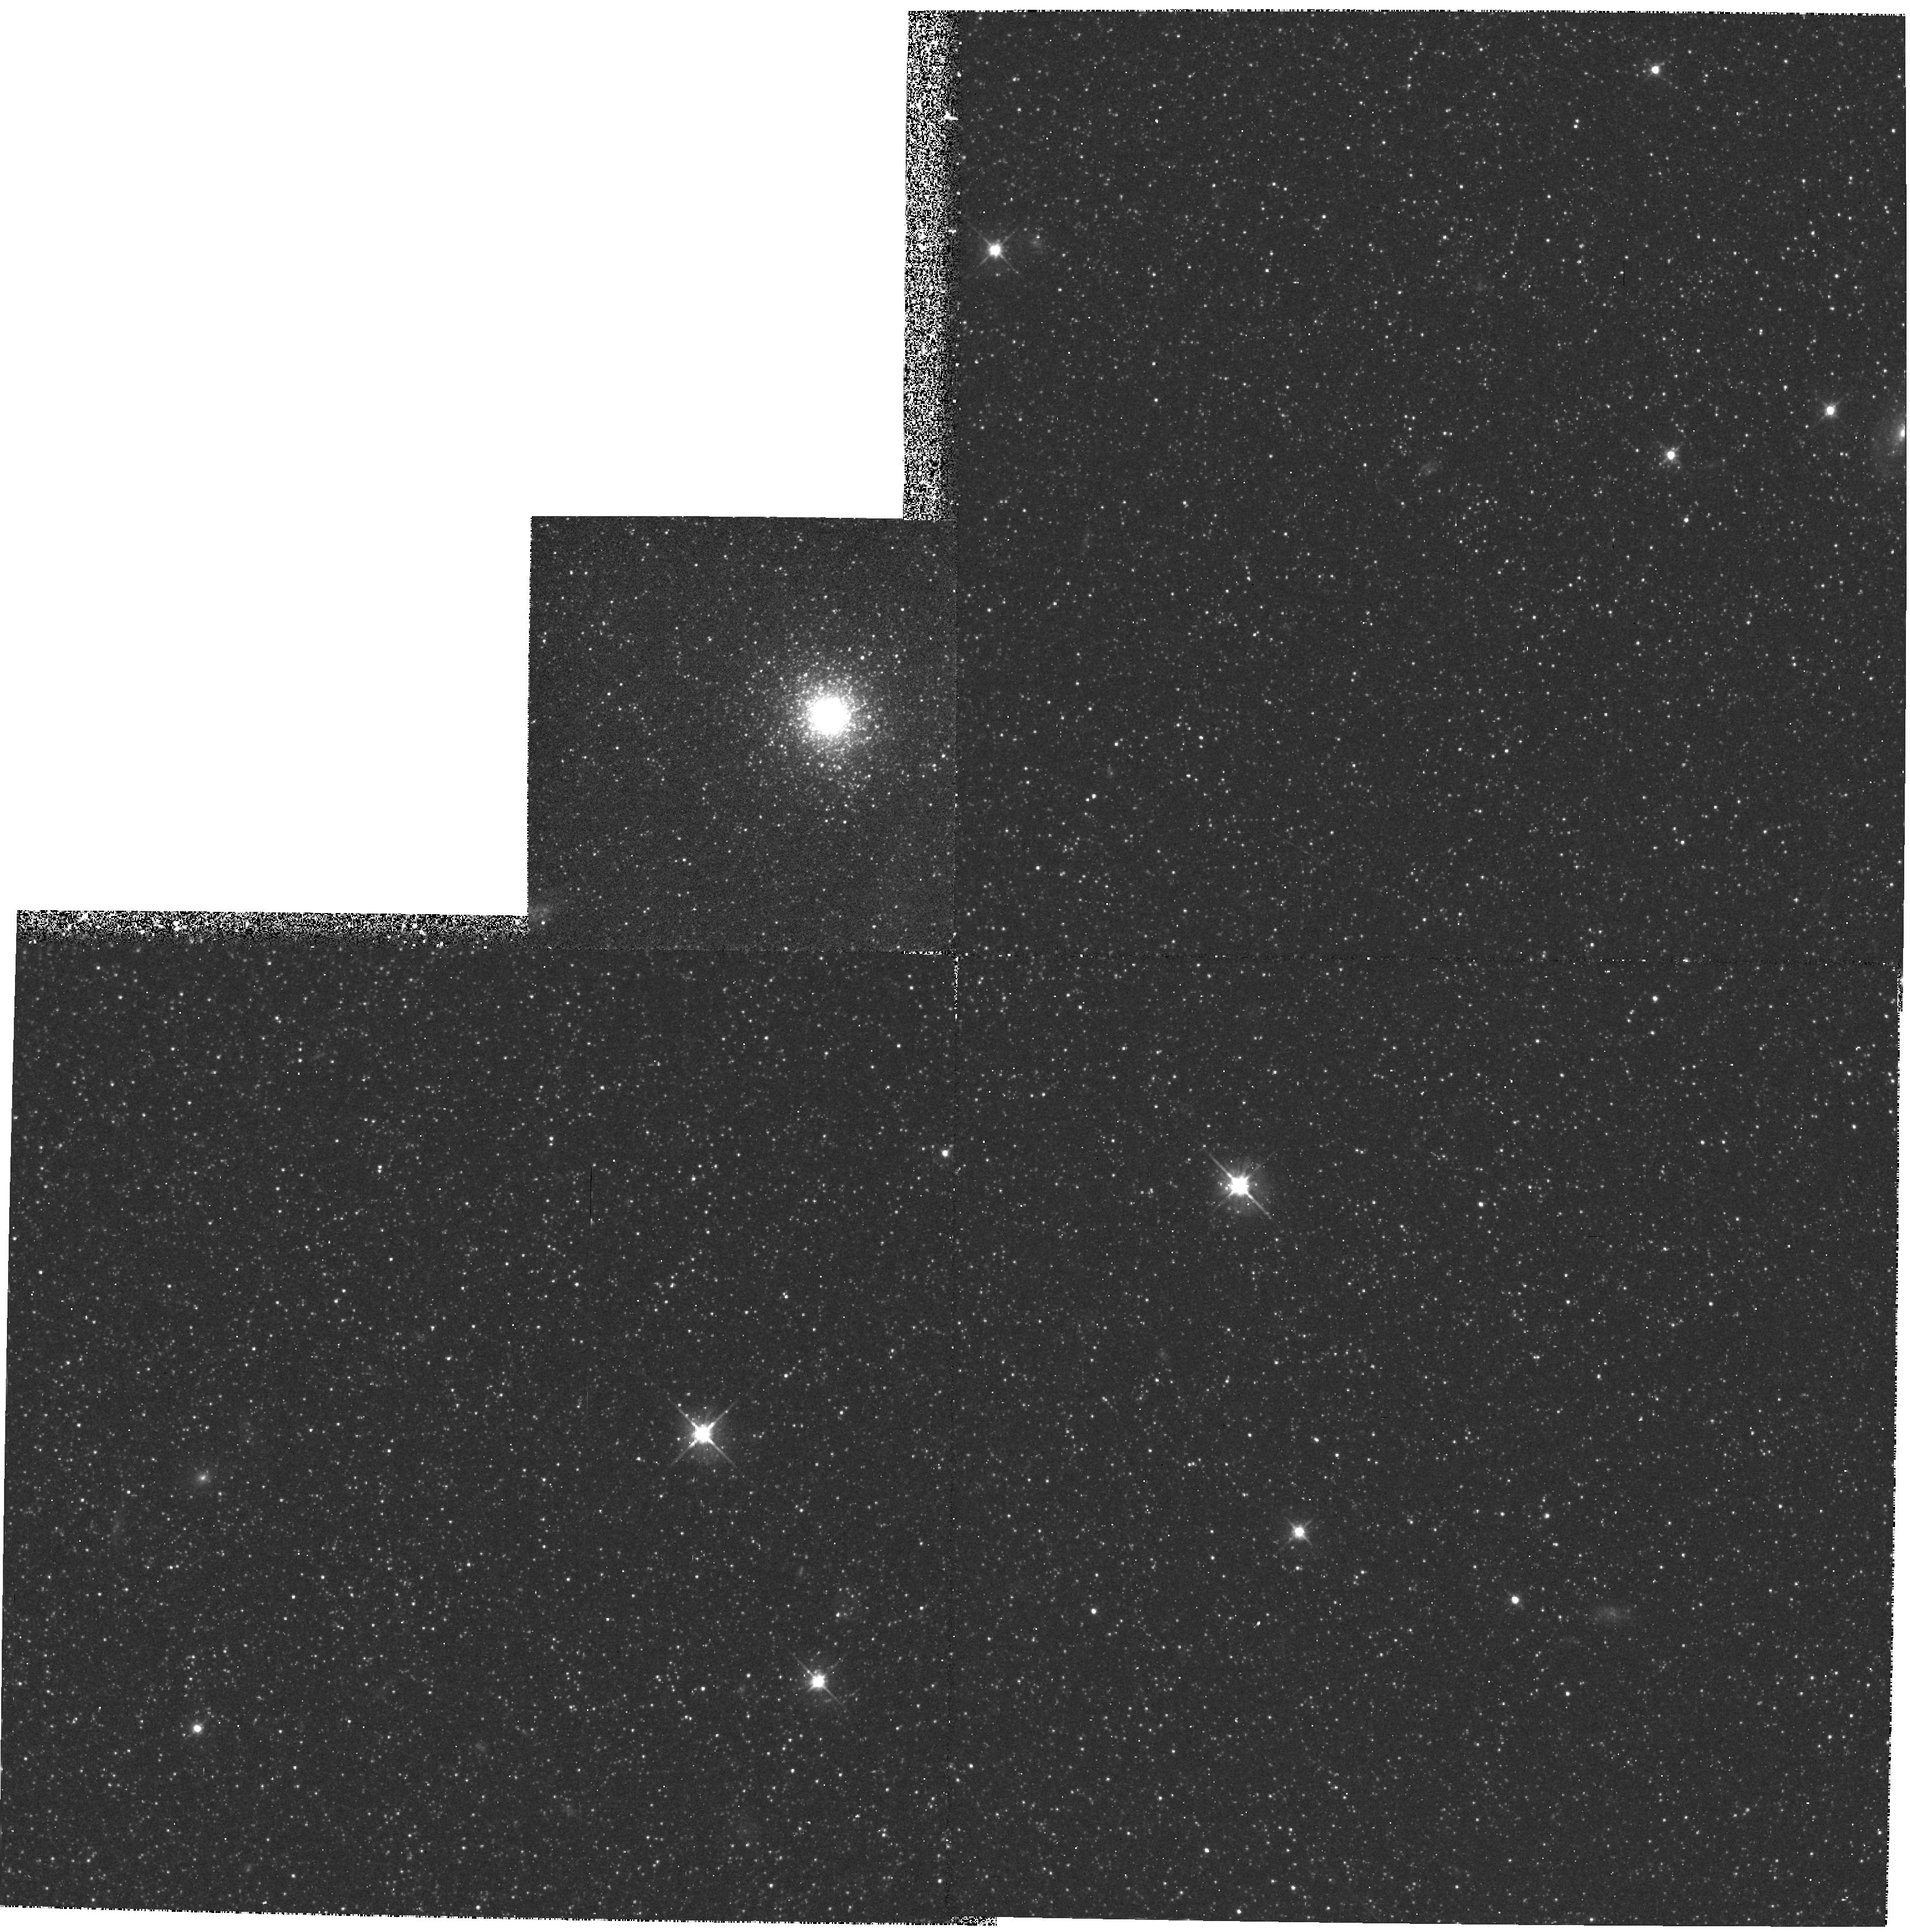
Target: K58. Instrument: WFPC2/PC. Filter: F555W. Exposure: 33 min. Observation ID: hst_5112_01_wfpc2_pc_f555w_u28301

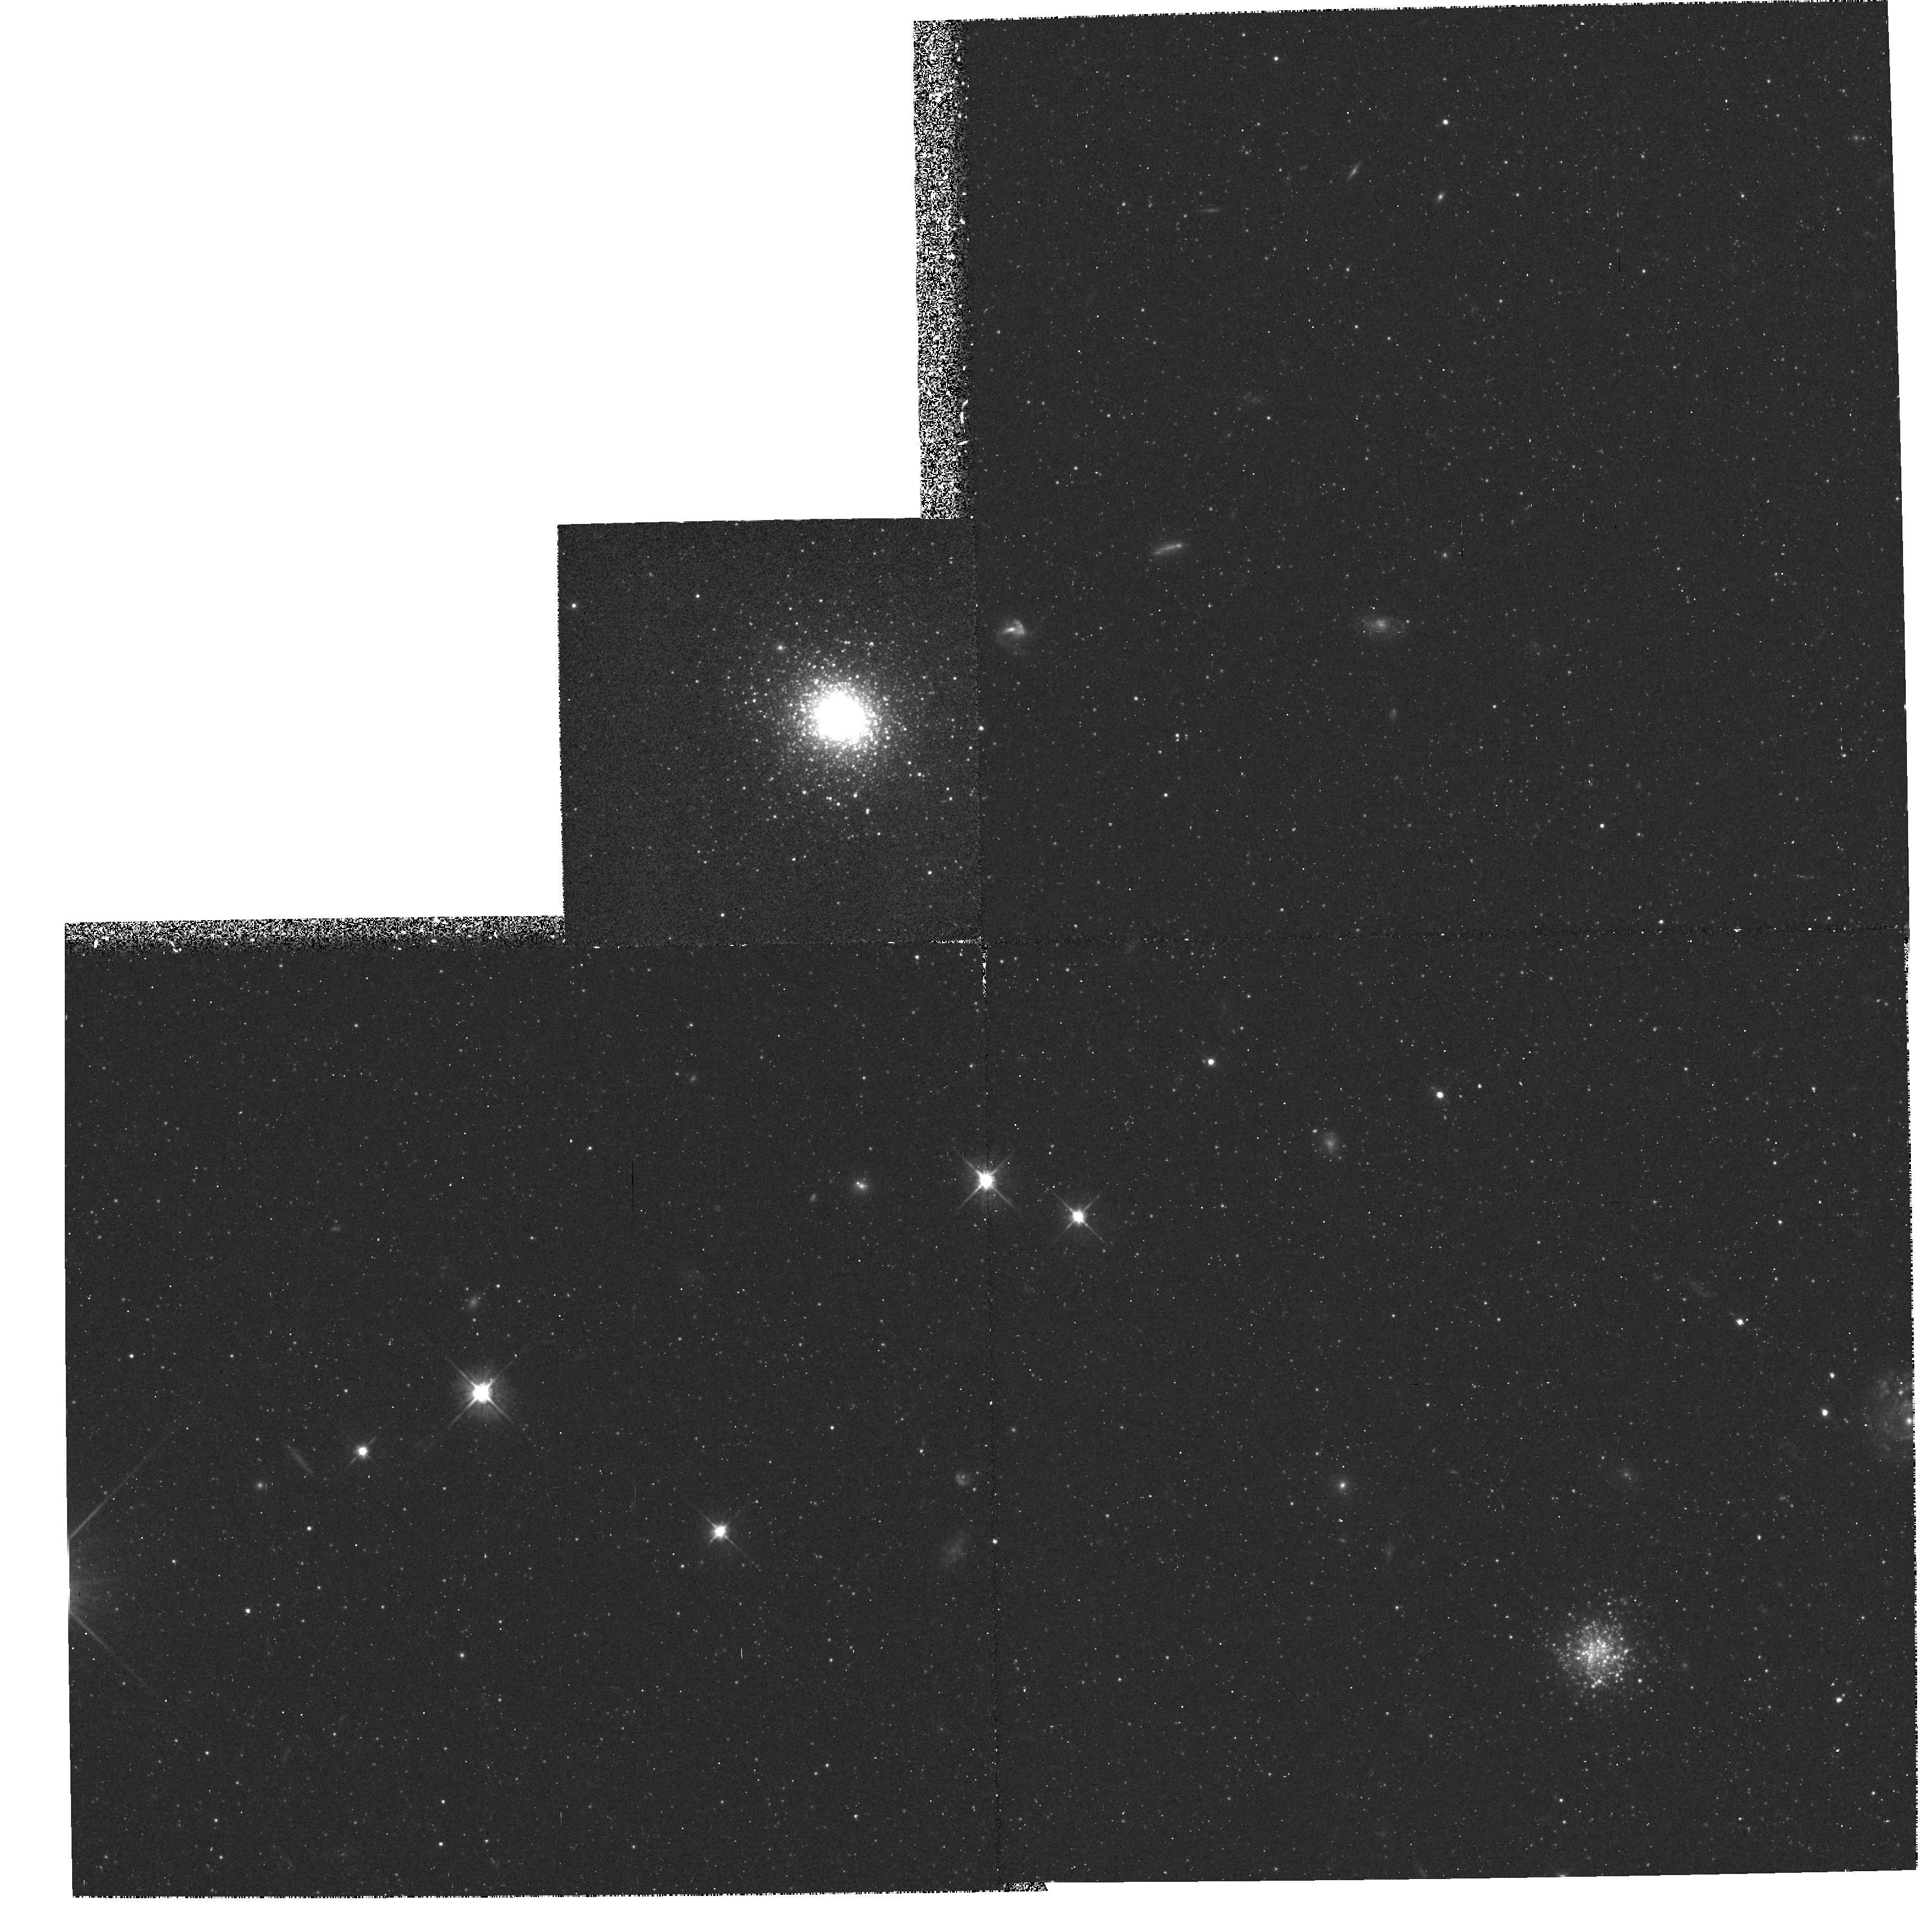
Target: K219. Instrument: WFPC2/PC. Filter: F555W. Exposure: 33 min. Observation ID: hst_5112_04_wfpc2_pc_f555w_u28304

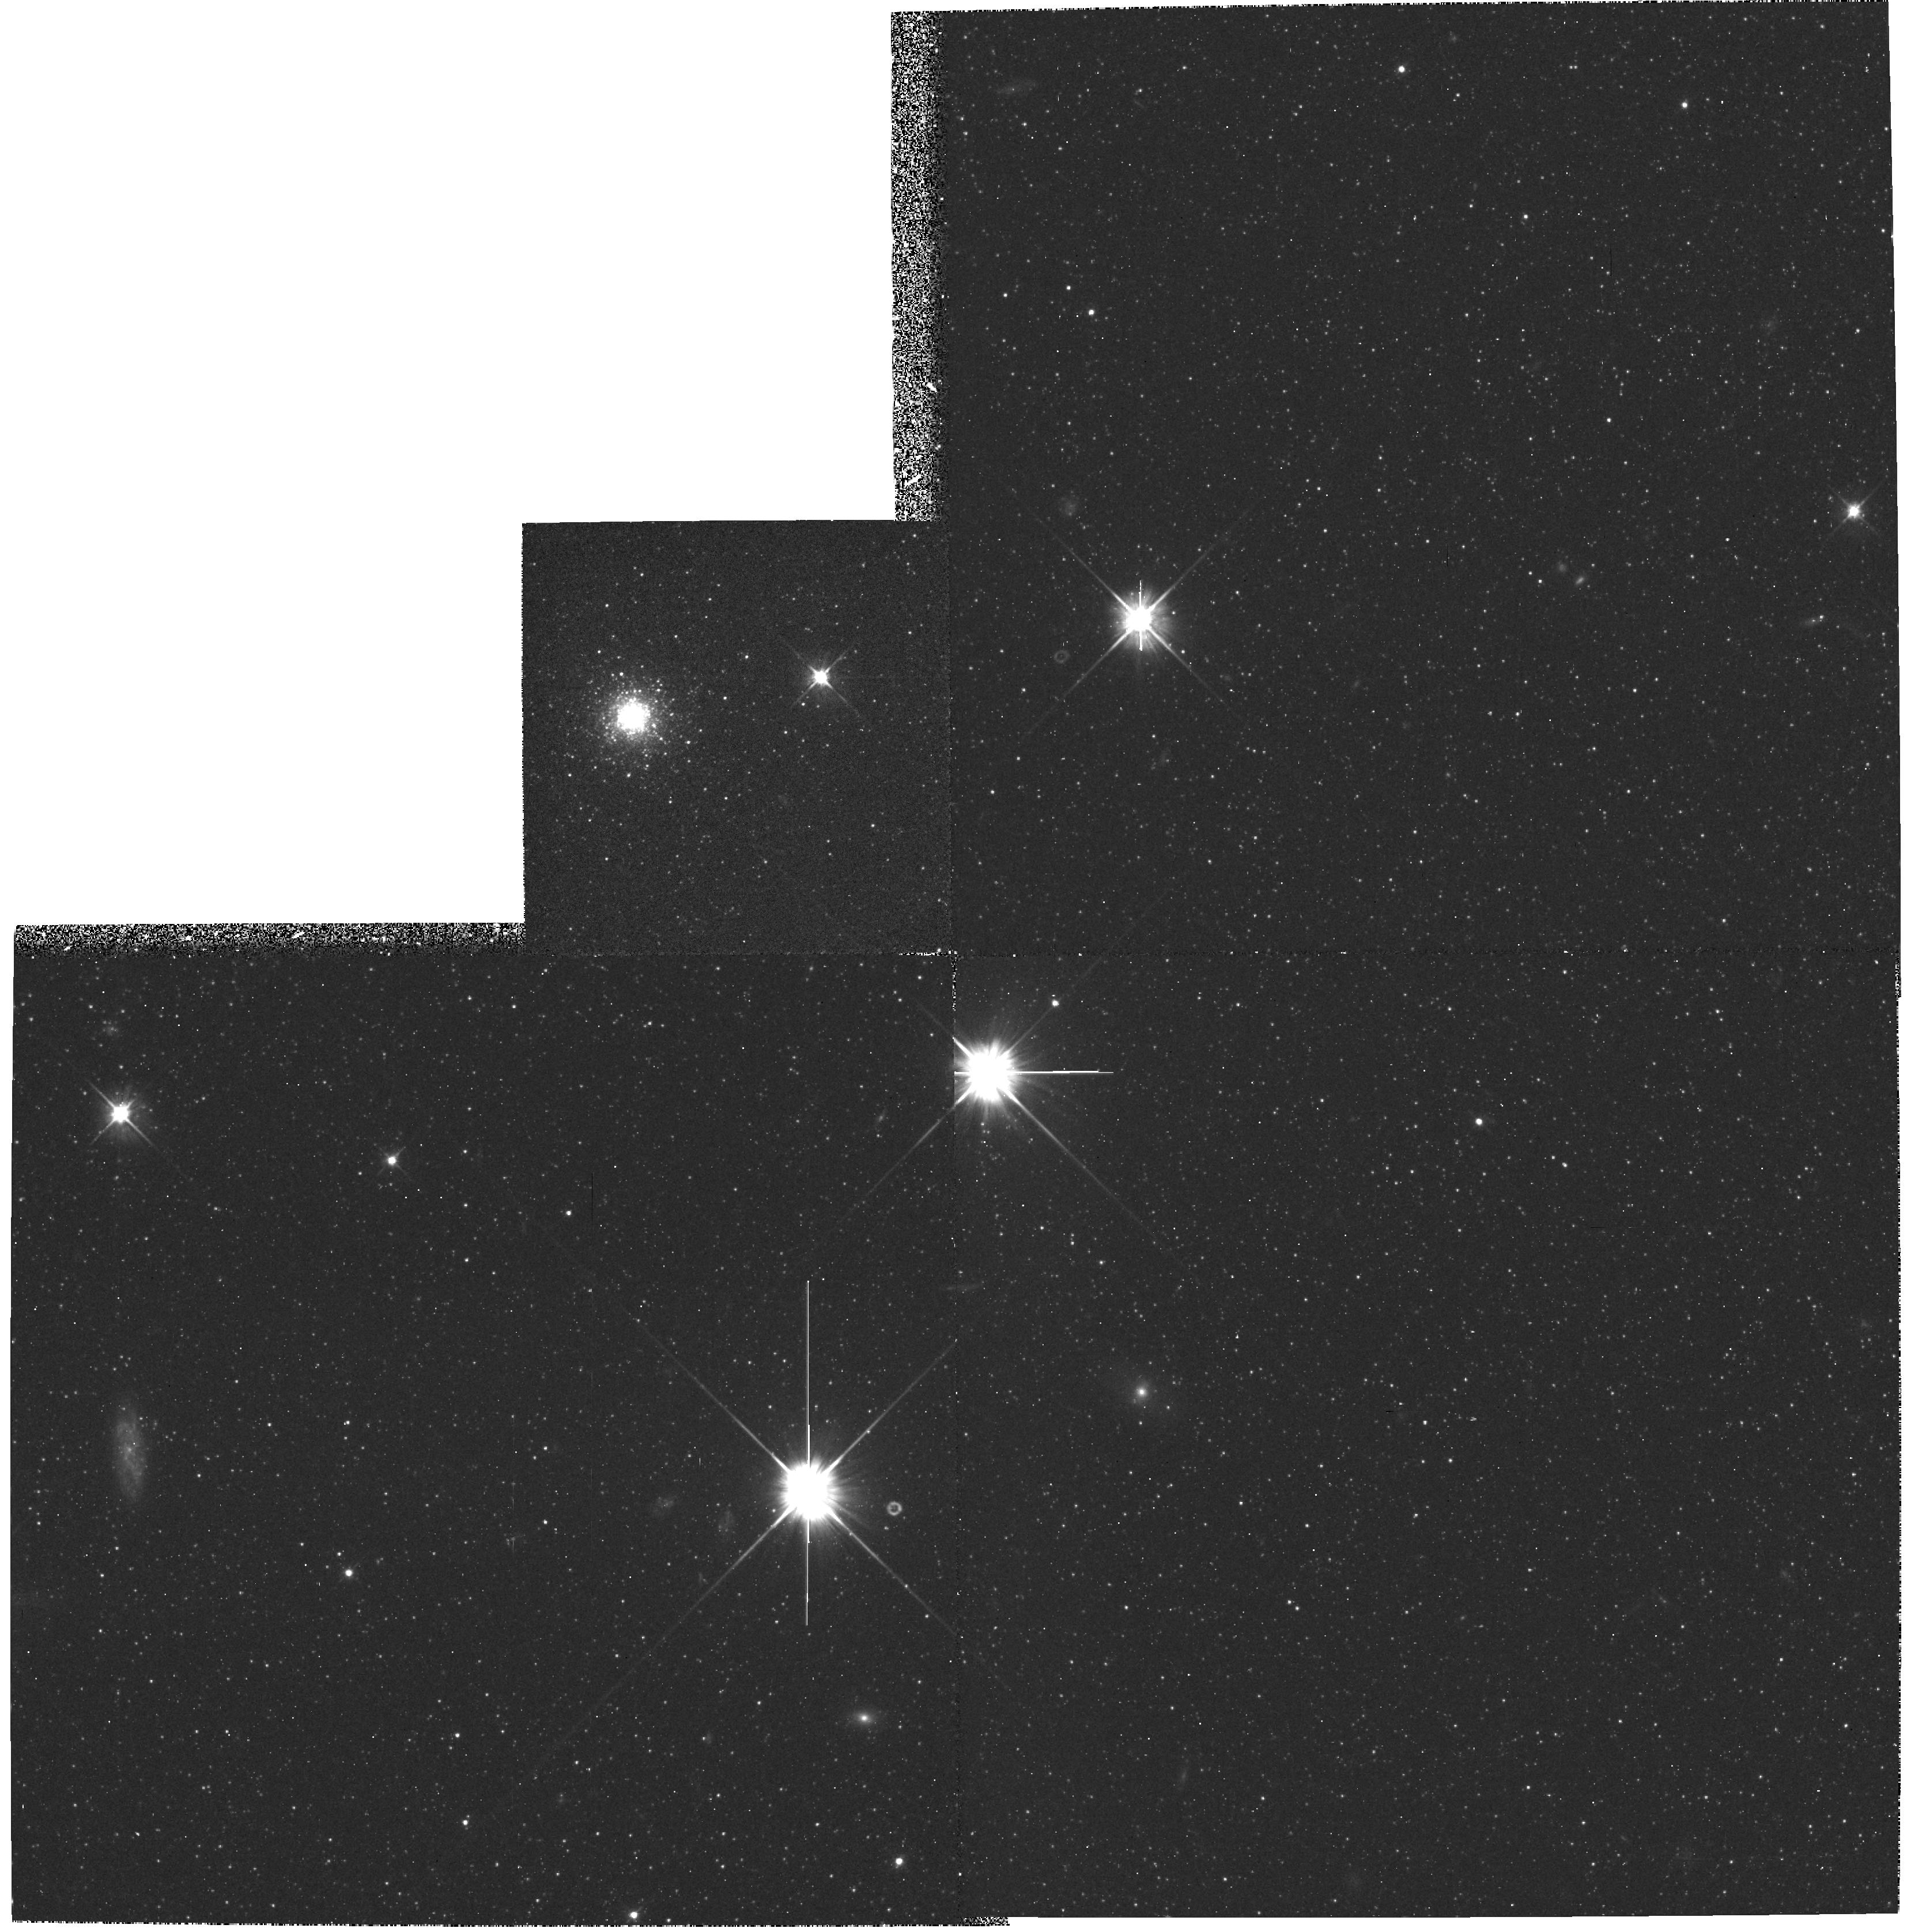
Target: K105. Instrument: WFPC2/PC. Filter: F555W. Exposure: 33 min. Observation ID: hst_5112_02_wfpc2_pc_f555w_u28302

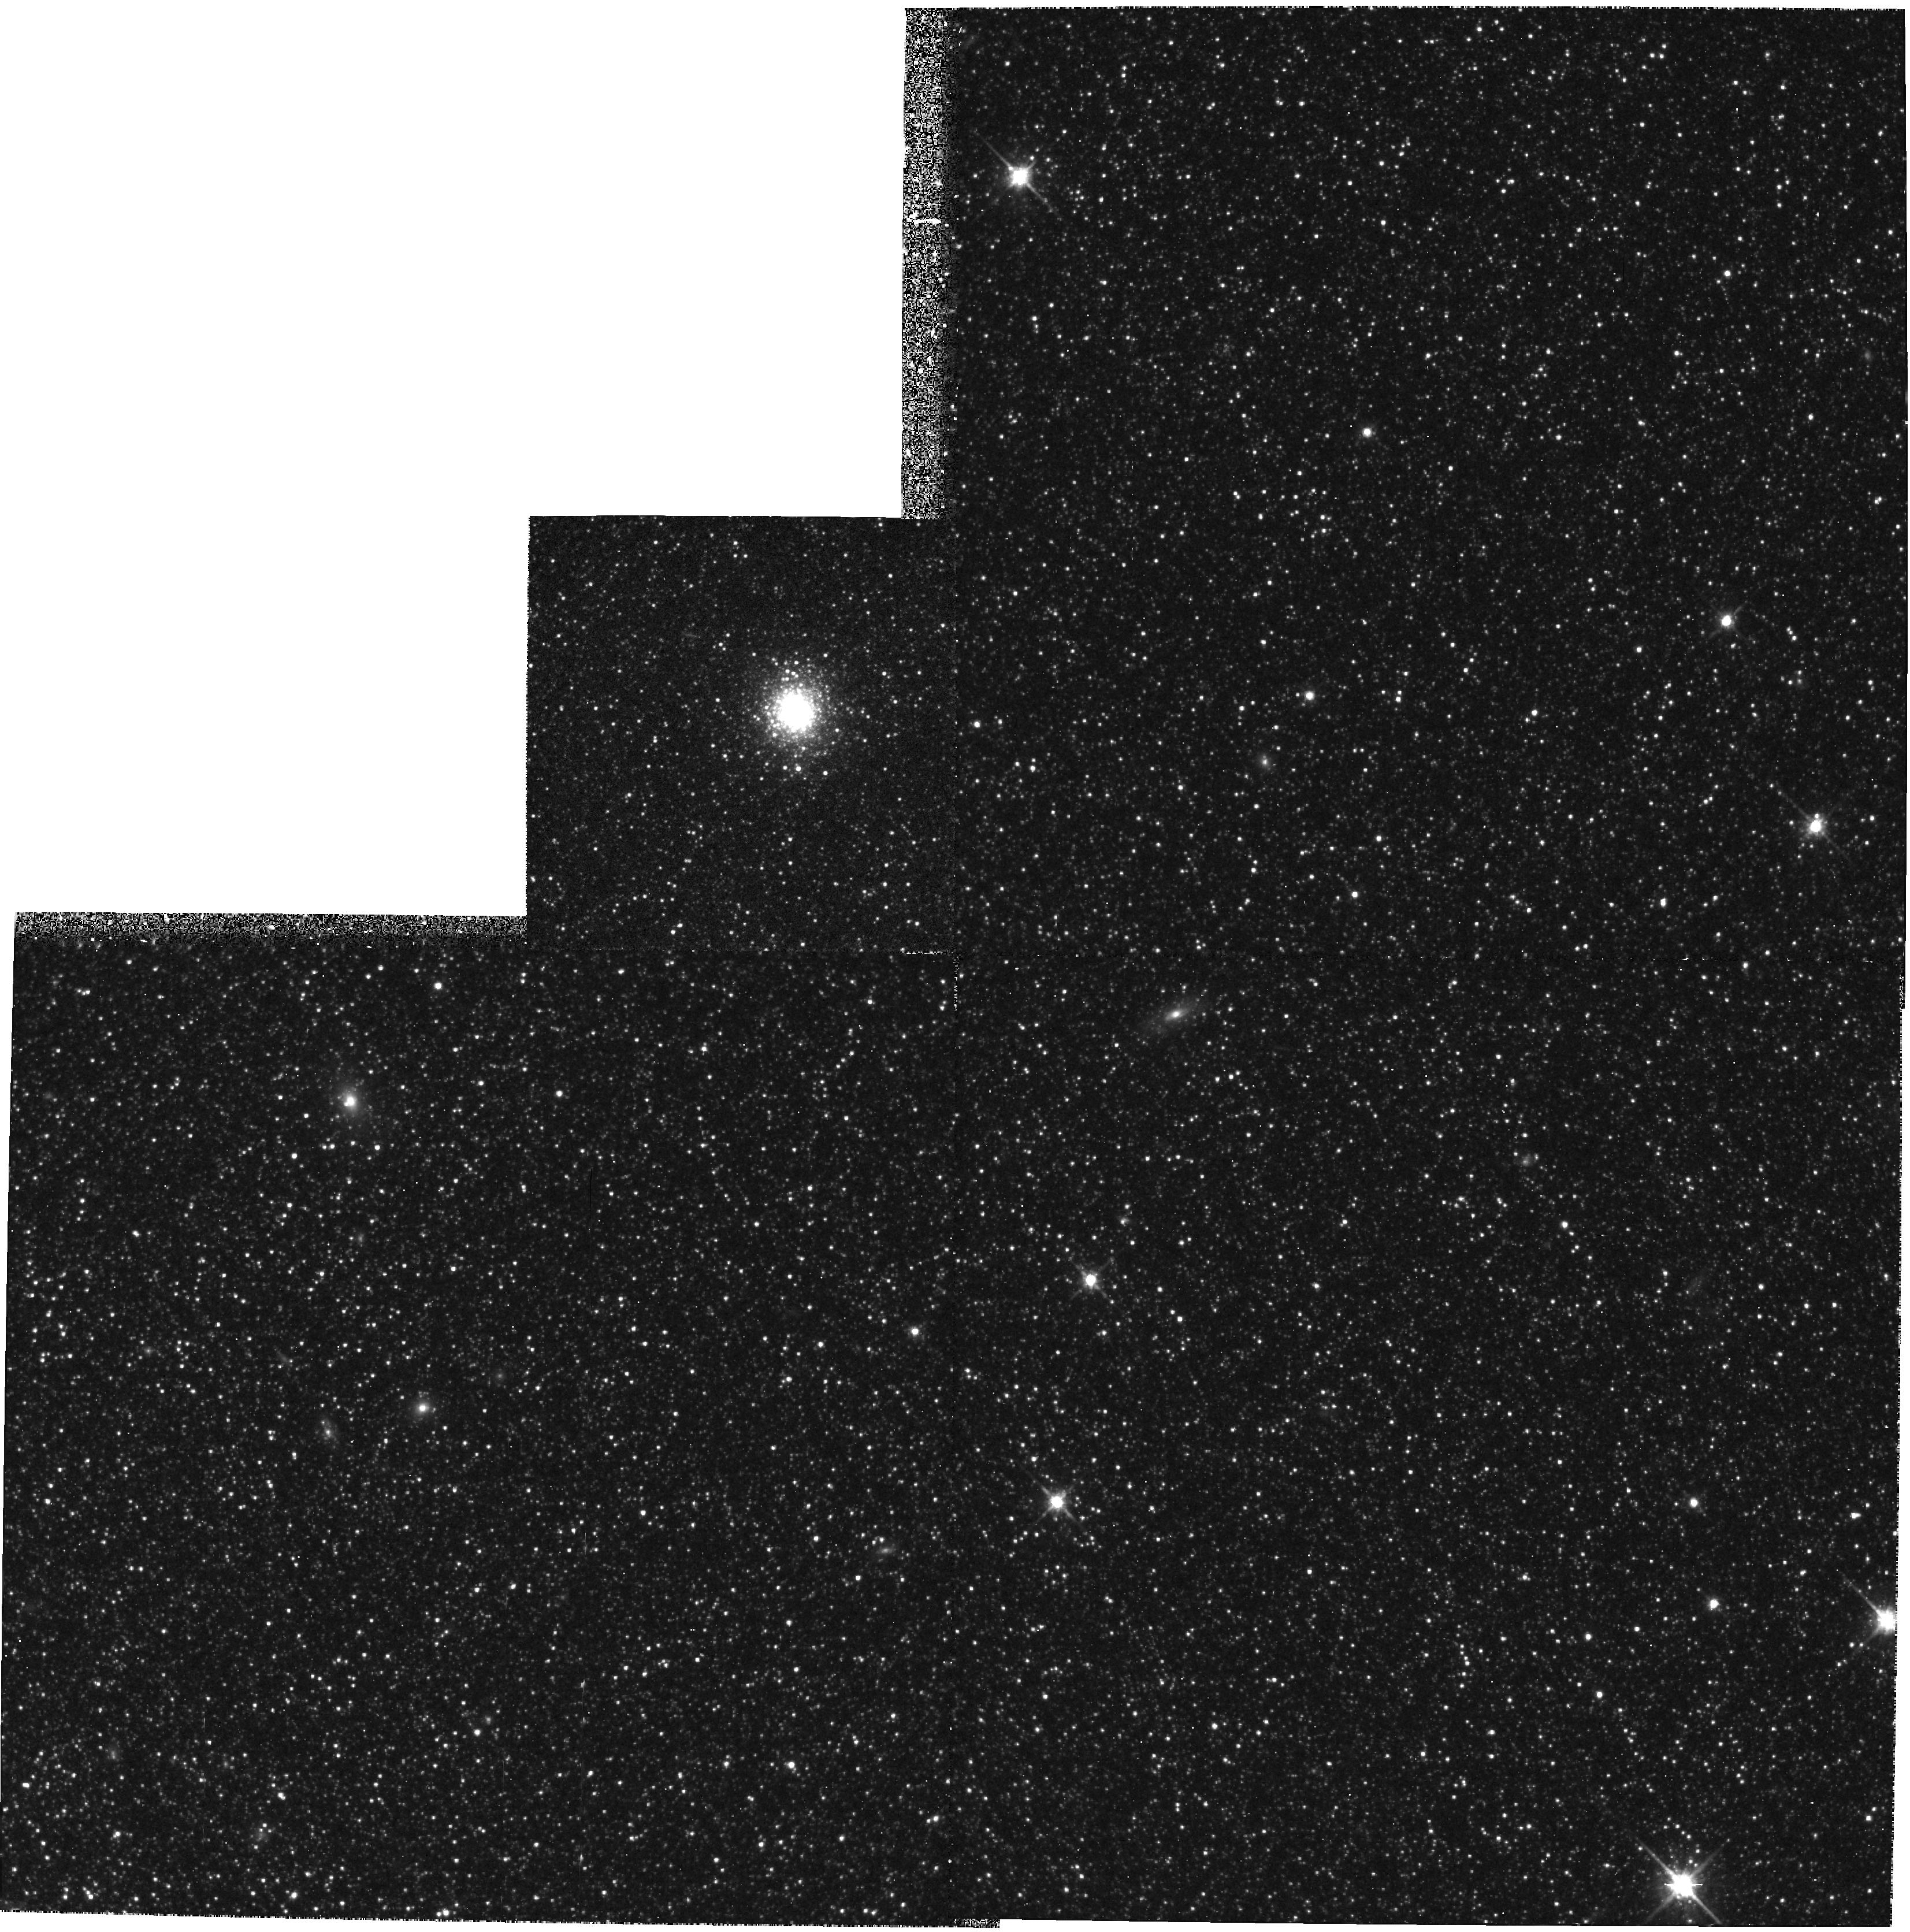
Target: K108. Instrument: WFPC2/PC. Filter: F814W. Exposure: 33 min. Observation ID: hst_5112_03_wfpc2_pc_f814w_u28303

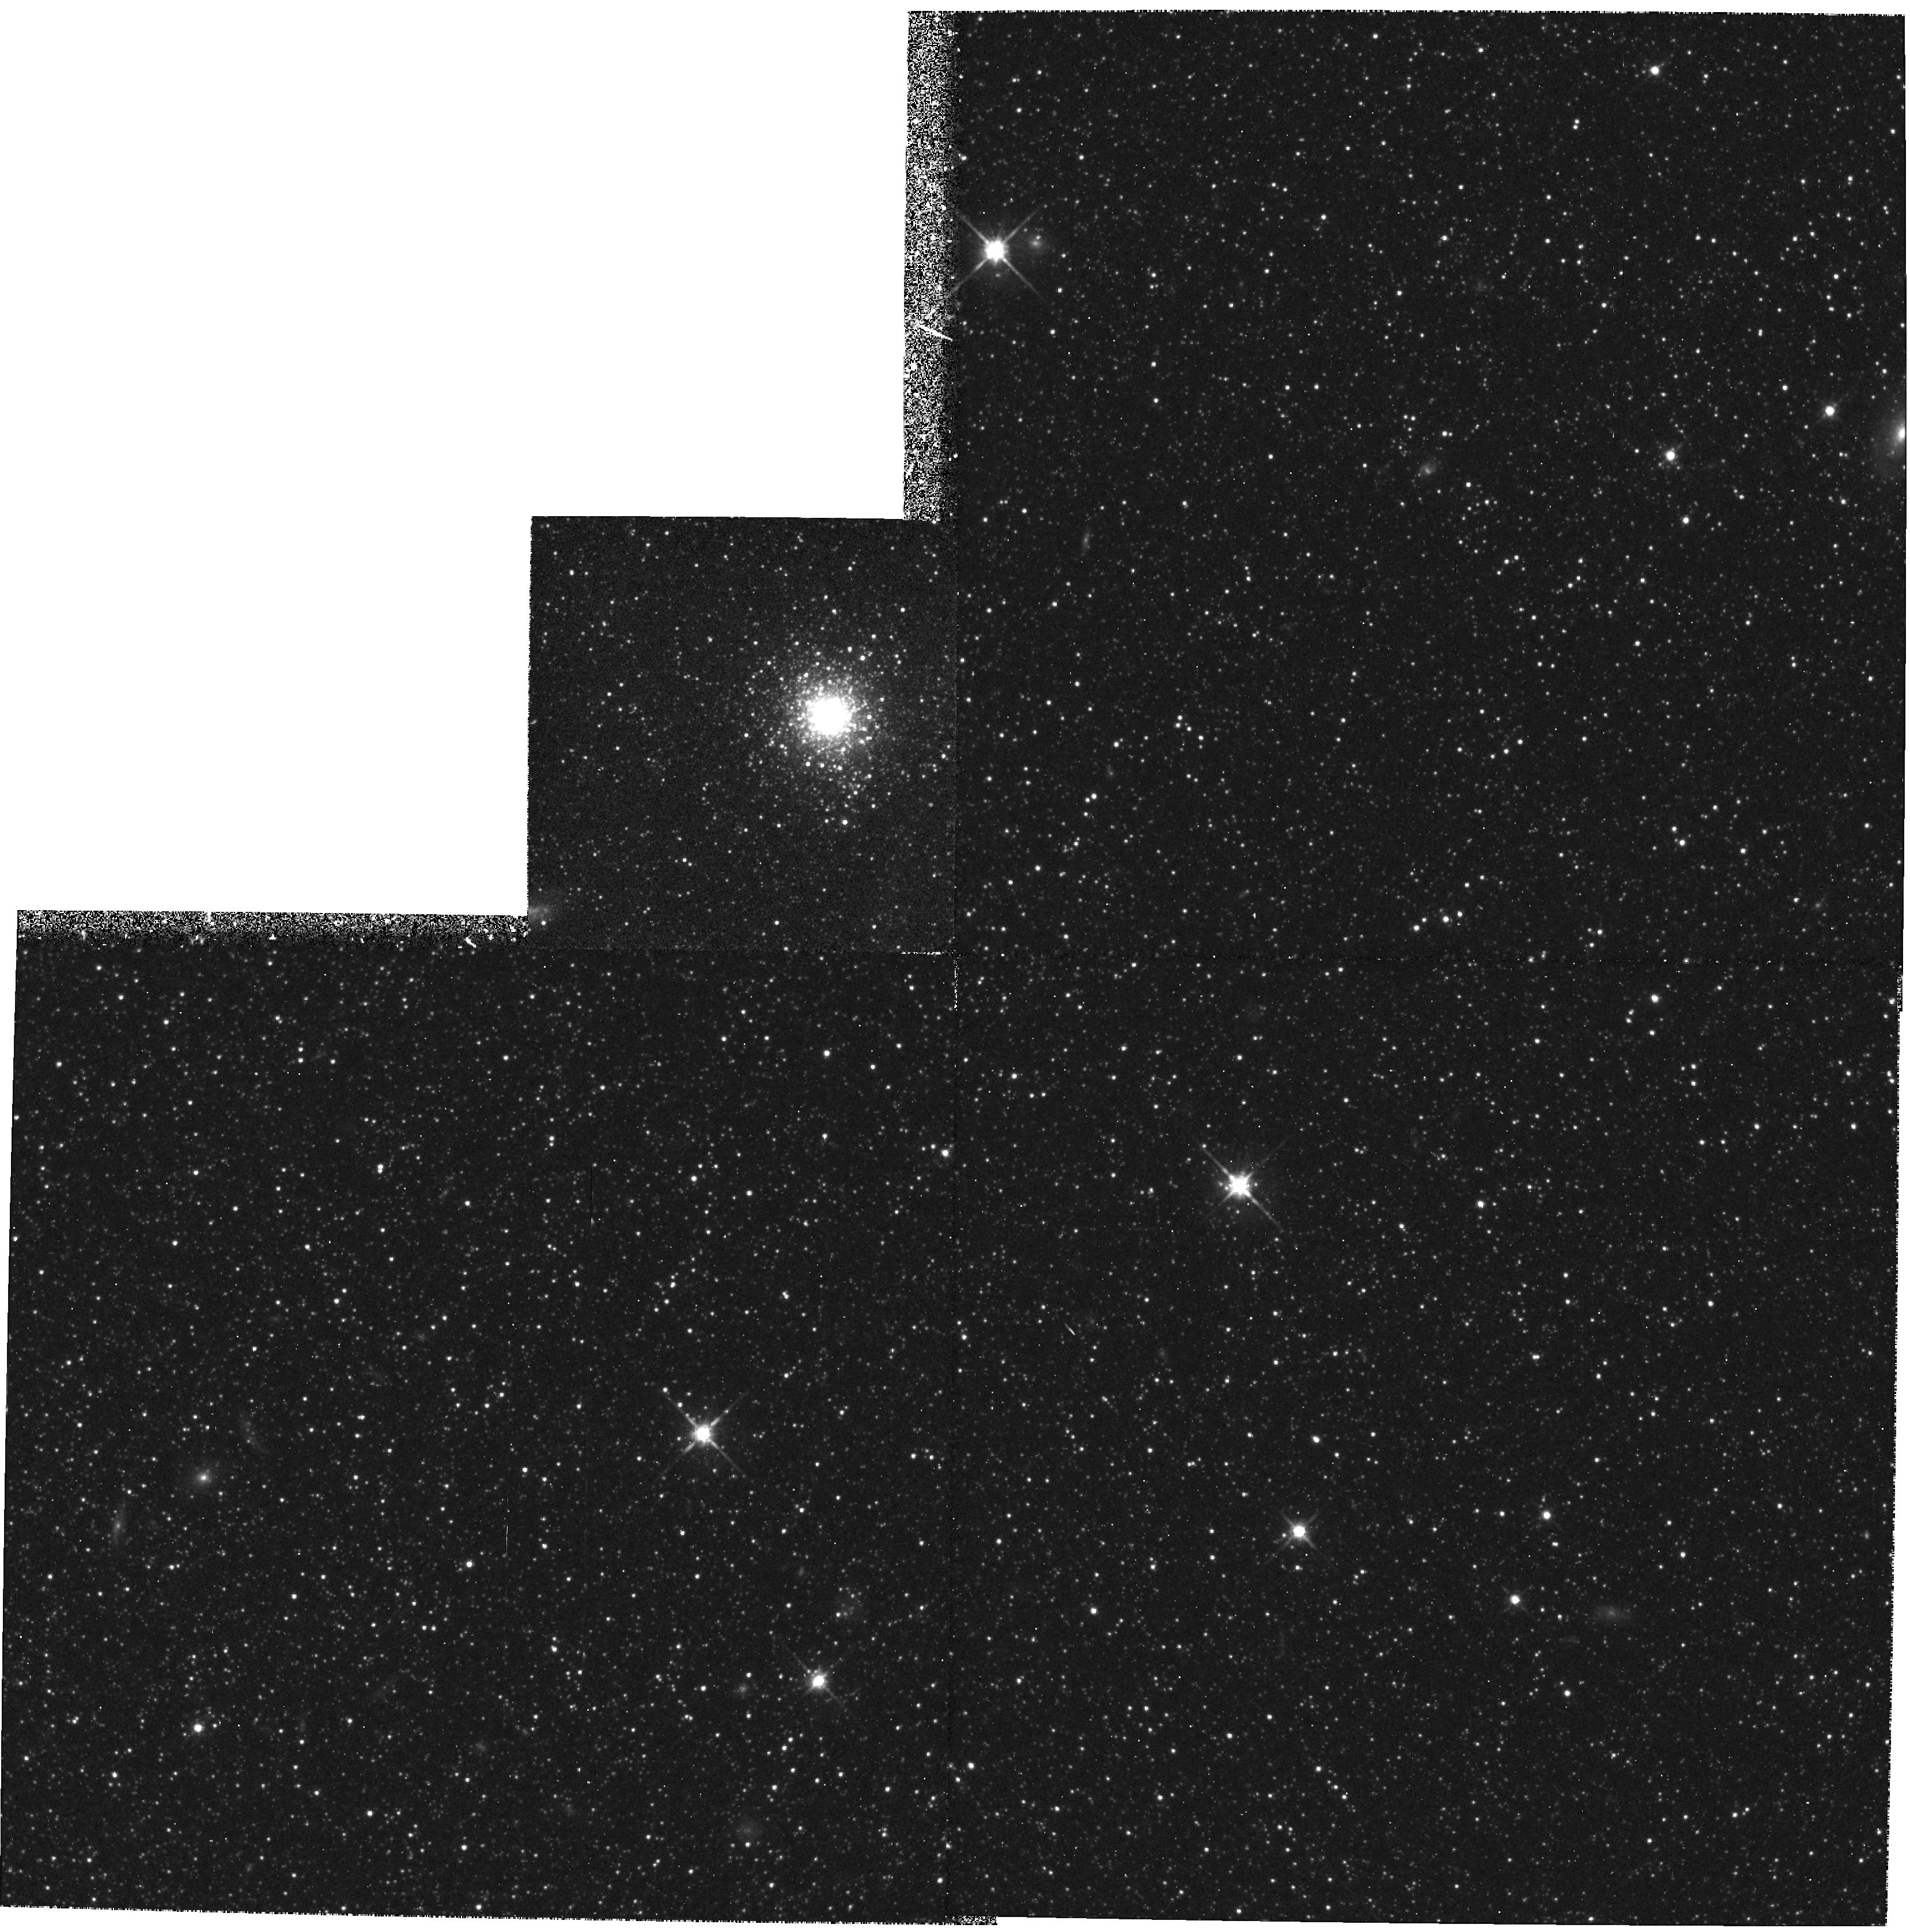
Target: K58. Instrument: WFPC2/PC. Filter: F814W. Exposure: 33 min. Observation ID: hst_5112_01_wfpc2_pc_f814w_u28301

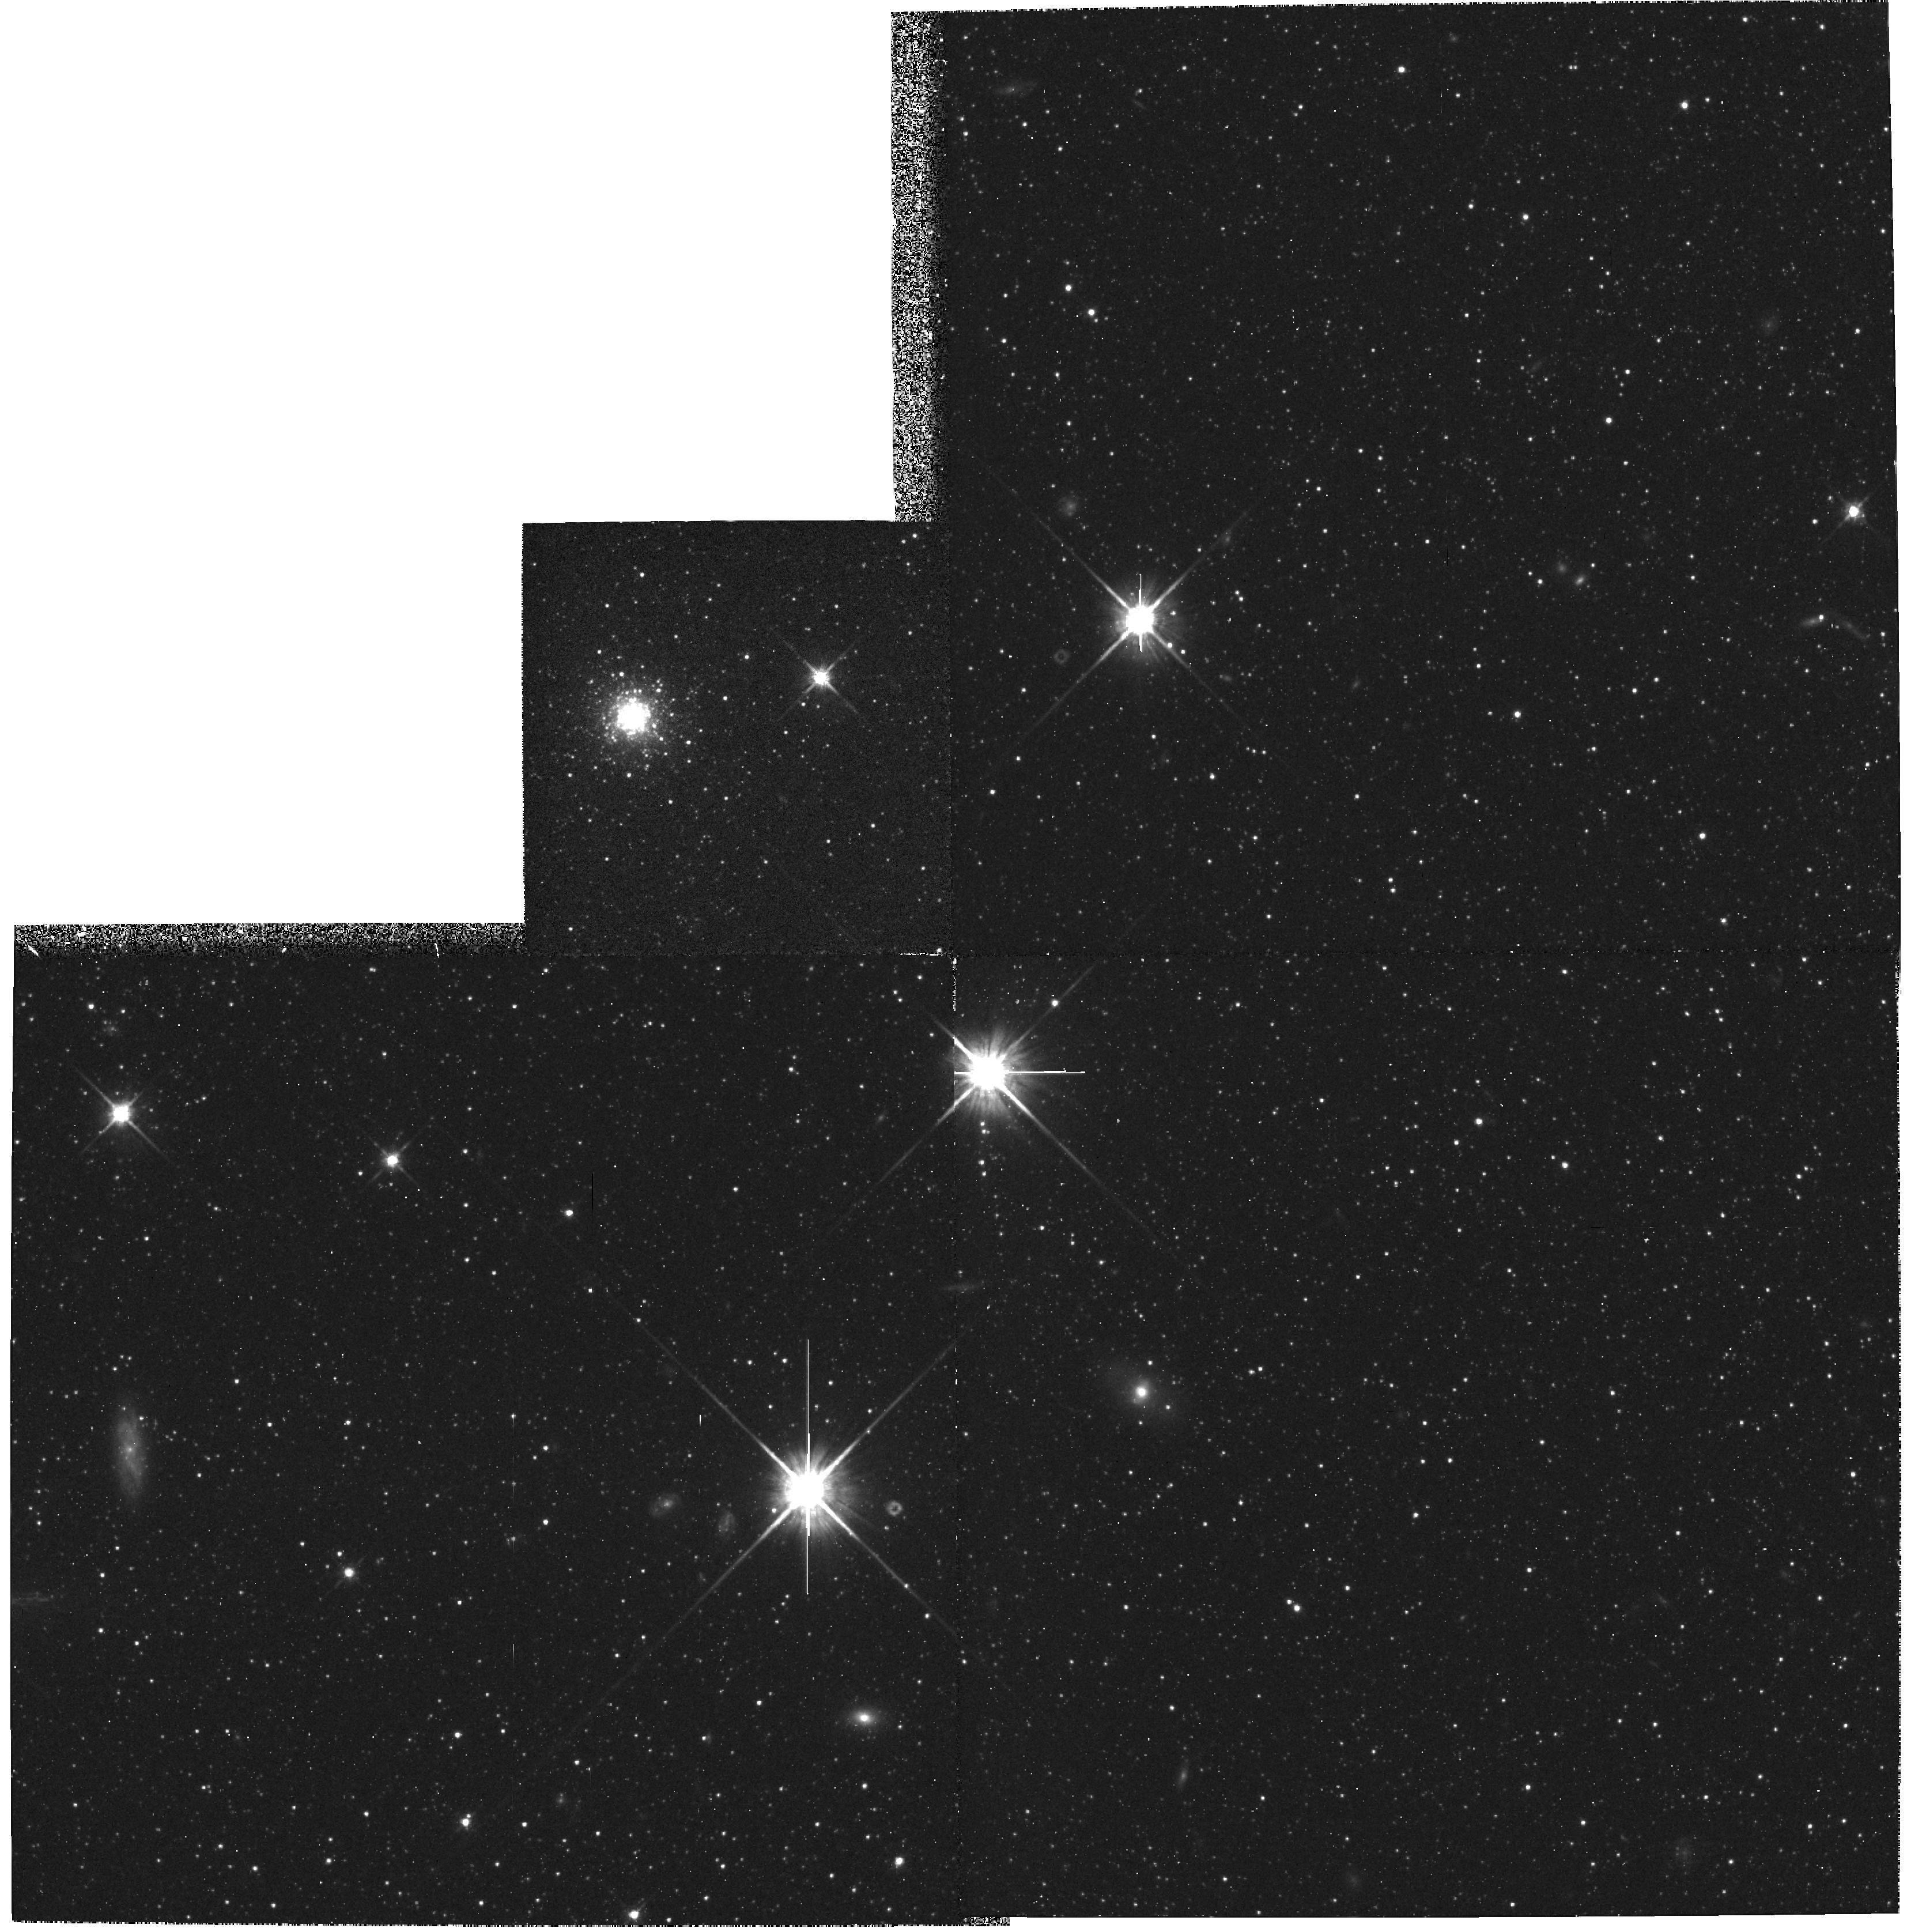
Target: K105. Instrument: WFPC2/PC. Filter: F814W. Exposure: 33 min. Observation ID: hst_5112_02_wfpc2_pc_f814w_u28302

GLOBULAR CLUSTERS IN M31 AND NGC205 (WC11): CYCLE 4 (PI: Westphal, J. A.)

HR diagrams and radial density profiles will be studied for three globular clusters in M31 and one in NGC205 using direct Wide Field Camera images in filters F555W and F814W. The clusters span a range in line strength from H VIII and M IV (very metal-poor), through M II, to K58 (slightly sub-solar). Problems to be studied include the luminosity fuction of stars on the cluster giant branch, their spread in temperature, horizontal-branch morphology, and the tidal radii of the clusters. Of special interest is the apparent magnitude of the horizontal branch and its possible utility as a distance indicator. The HR diagram of any background stellar population in the halo of M31 and the general field of NGC205 will also be compiled, and the age and metallicity distribution of the background population studied.